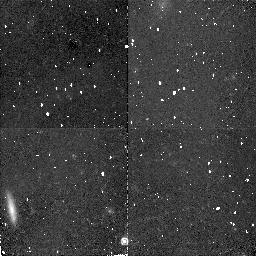
Target: URSA-MINOR. Instrument: NICMOS/NIC2. Filter: F160W. Exposure: 34 min. Observation ID: n48855010

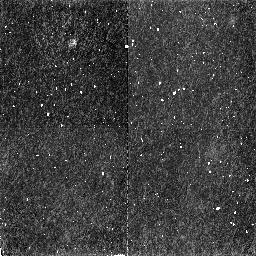
Target: URSA-MINOR-OFF. Instrument: NICMOS/NIC2. Filter: F160W. Exposure: 34 min. Observation ID: n48817010

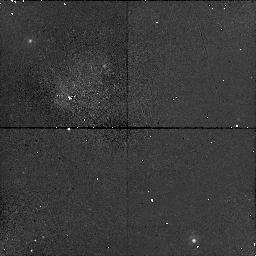
Target: URSA-MINOR. Instrument: NICMOS/NIC1. Filter: F140W. Exposure: 17 min. Observation ID: n48806020

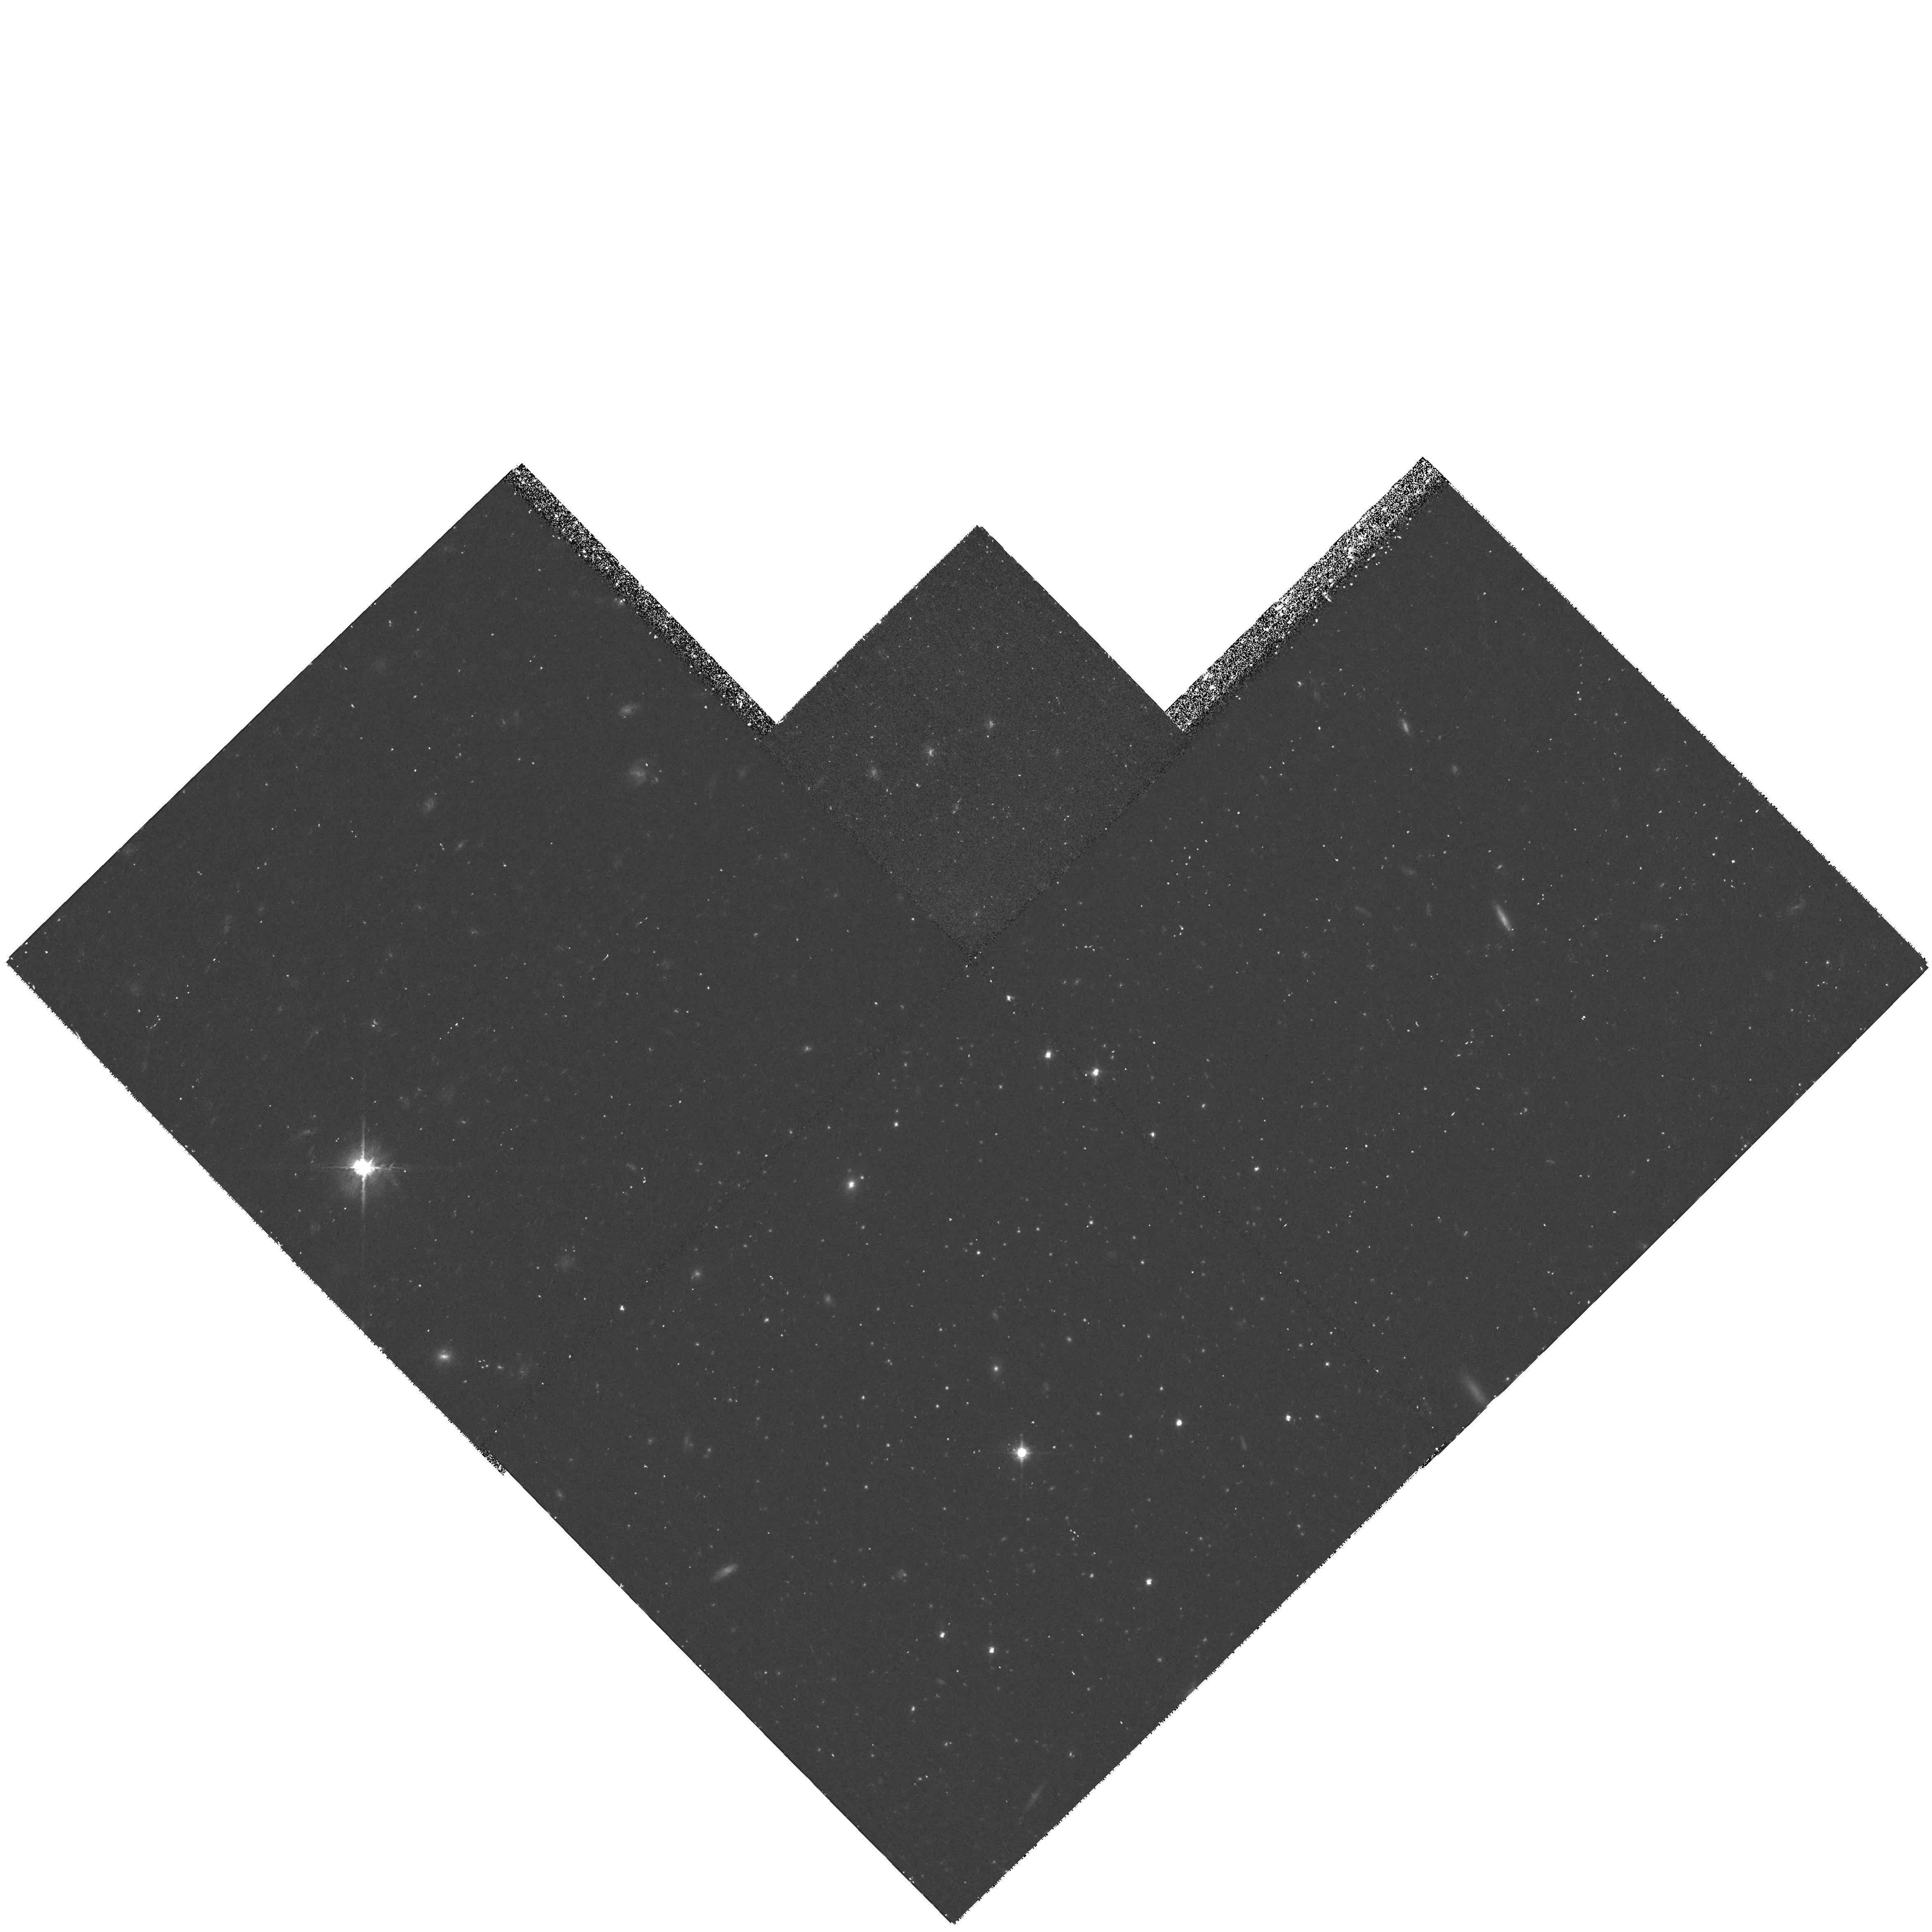
Target: URSA-MINOR. Instrument: WFPC2/PC. Filter: F814W. Exposure: 40 min. Observation ID: hst_7419_55_wfpc2_pc_f814w_u48855

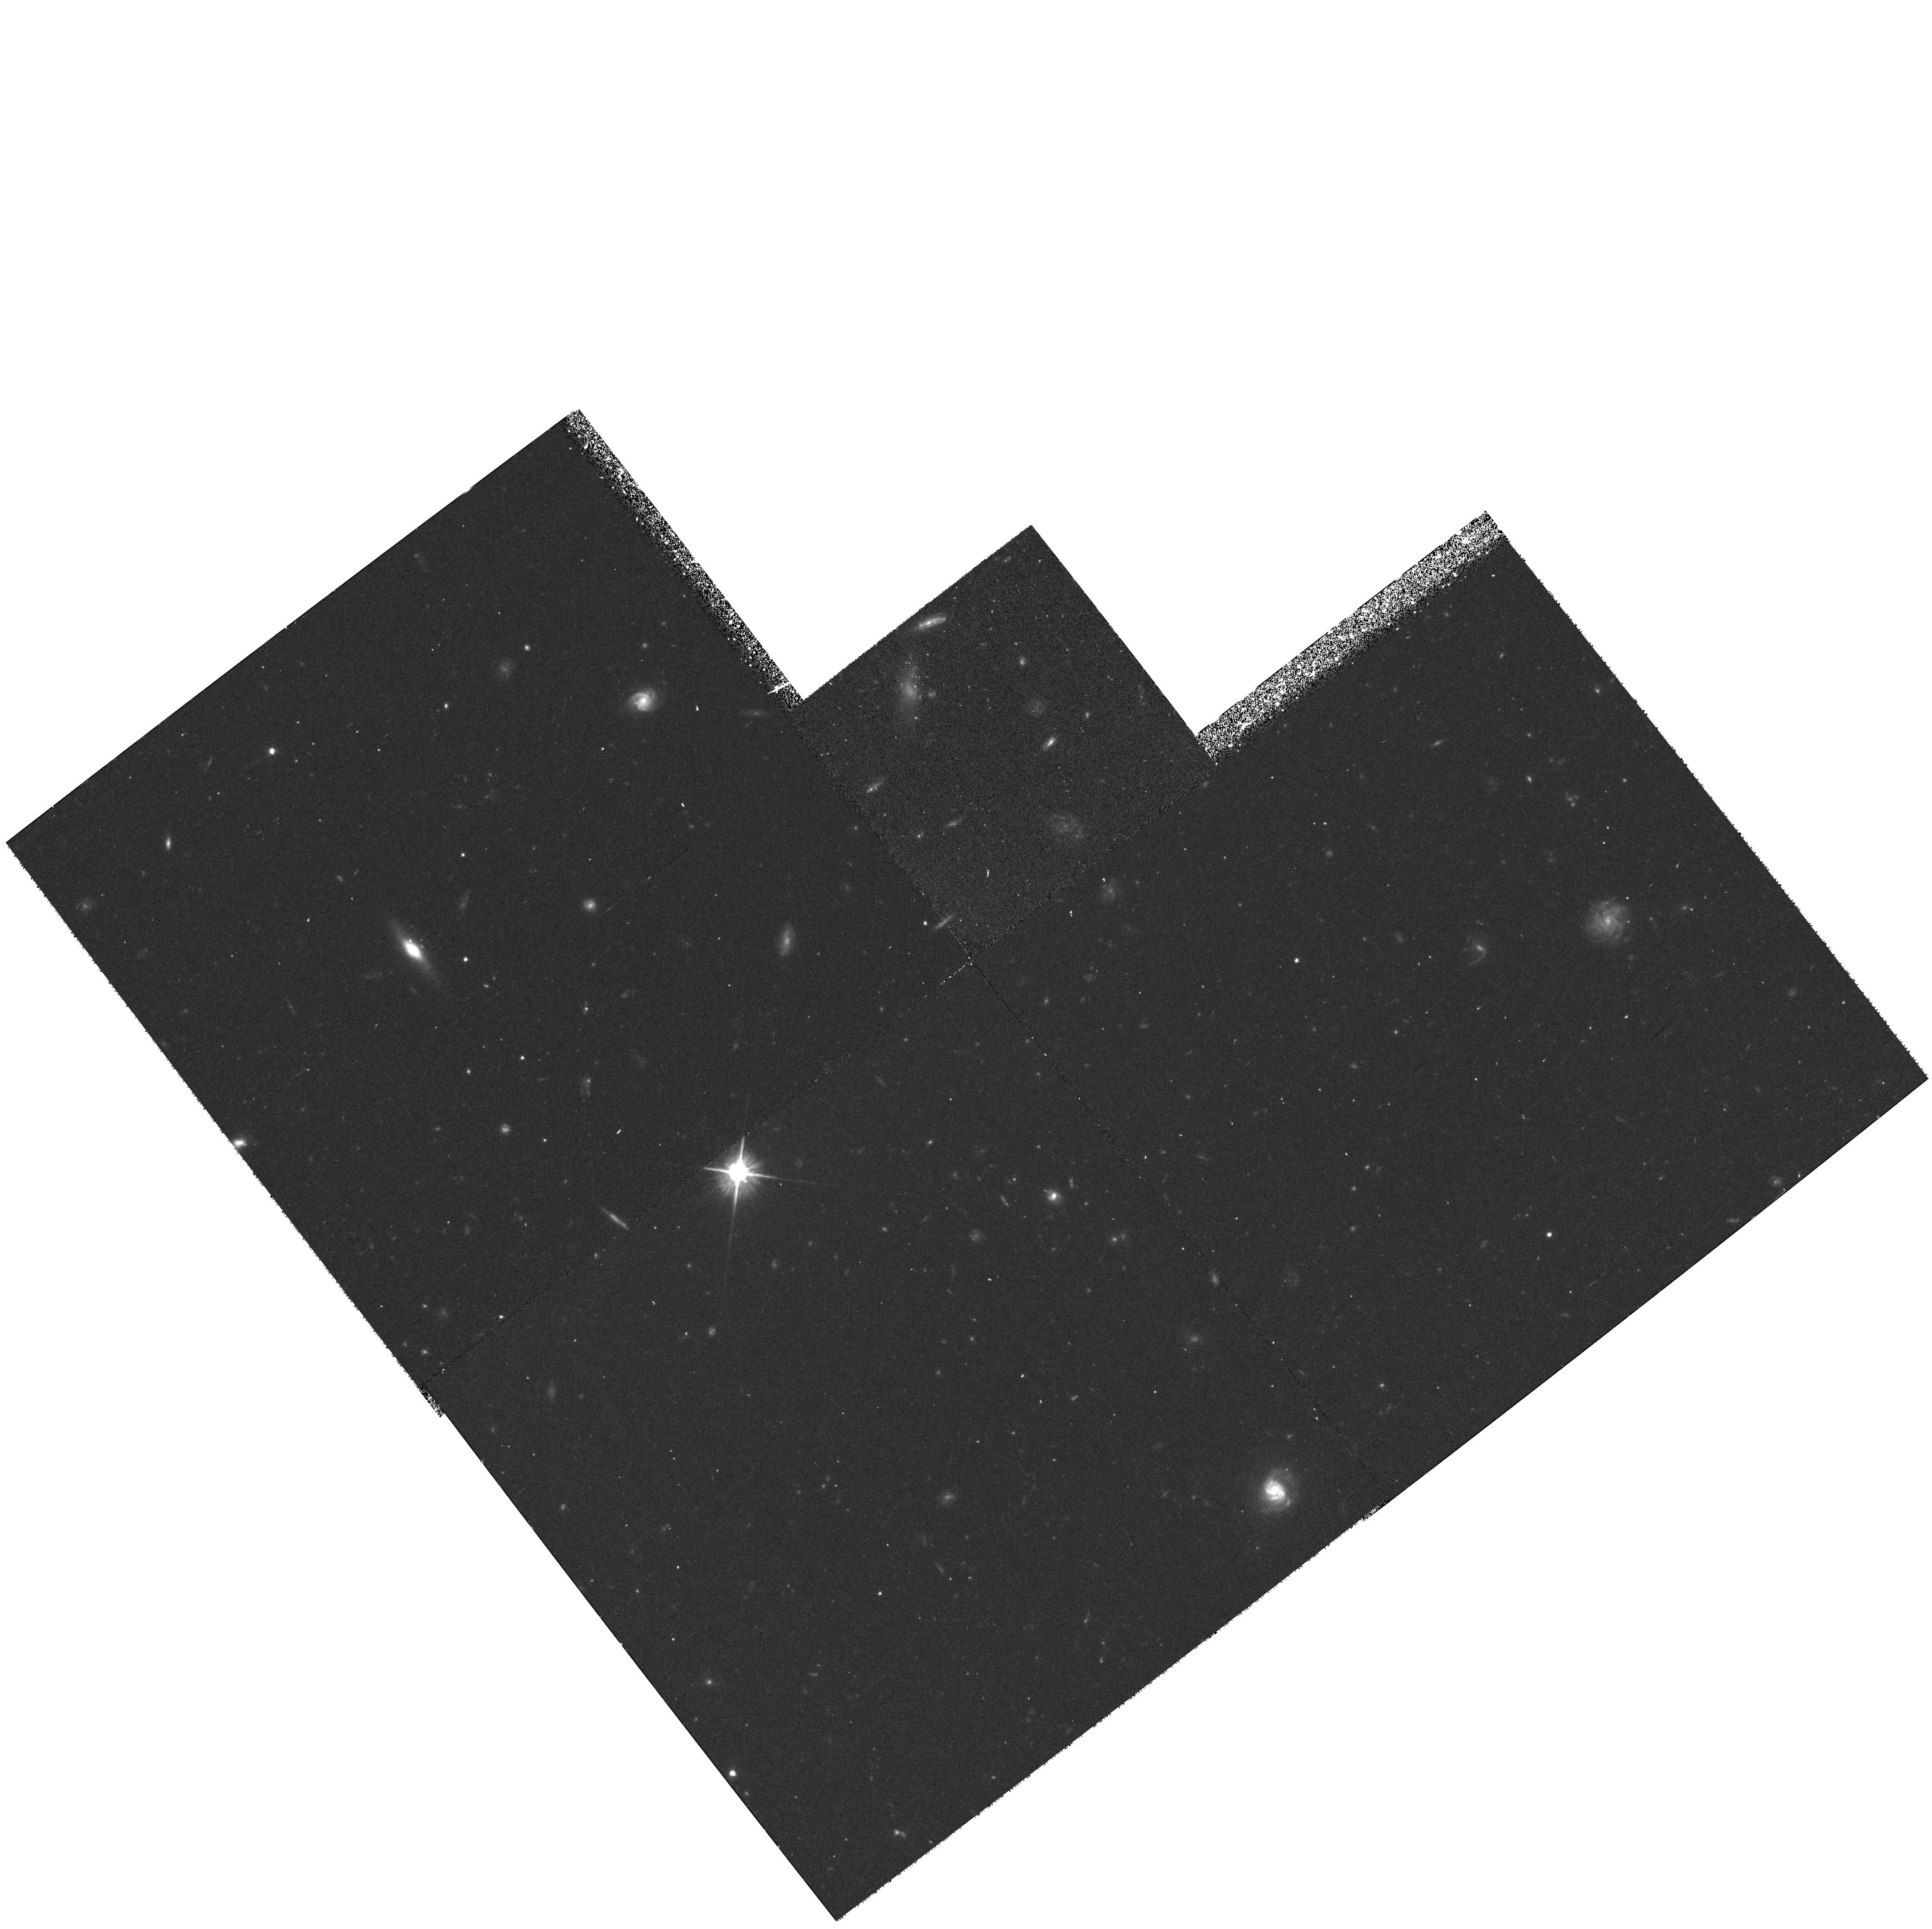
Target: URSA-MINOR-OFF. Instrument: WFPC2/PC. Filter: F606W. Exposure: 40 min. Observation ID: hst_7419_11_wfpc2_pc_f606w_u48811

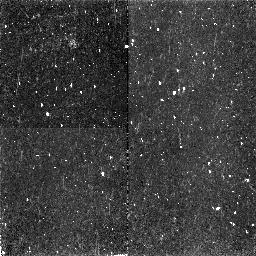
Target: URSA-MINOR. Instrument: NICMOS/NIC2. Filter: F160W. Exposure: 34 min. Observation ID: n48854010

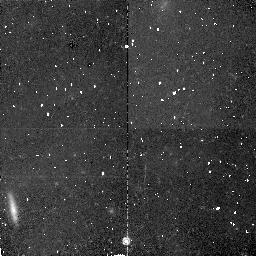
Target: URSA-MINOR. Instrument: NICMOS/NIC2. Filter: F160W. Exposure: 34 min. Observation ID: n48806010

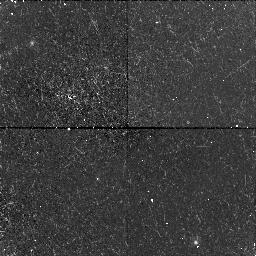
Target: URSA-MINOR. Instrument: NICMOS/NIC1. Filter: F140W. Exposure: 17 min. Observation ID: n48807020

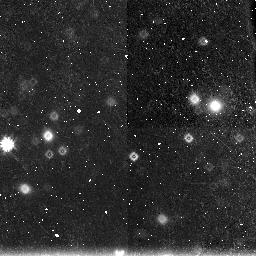
Target: URSA-MINOR. Instrument: NICMOS/NIC3. Filter: F160W. Exposure: 34 min. Observation ID: n48801030

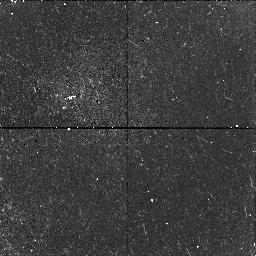
Target: URSA-MINOR-OFF. Instrument: NICMOS/NIC1. Filter: F140W. Exposure: 17 min. Observation ID: n48815020

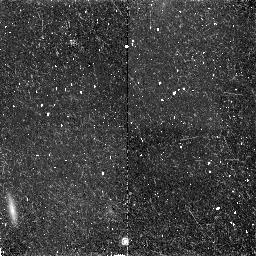
Target: URSA-MINOR. Instrument: NICMOS/NIC2. Filter: F160W. Exposure: 34 min. Observation ID: n48802010

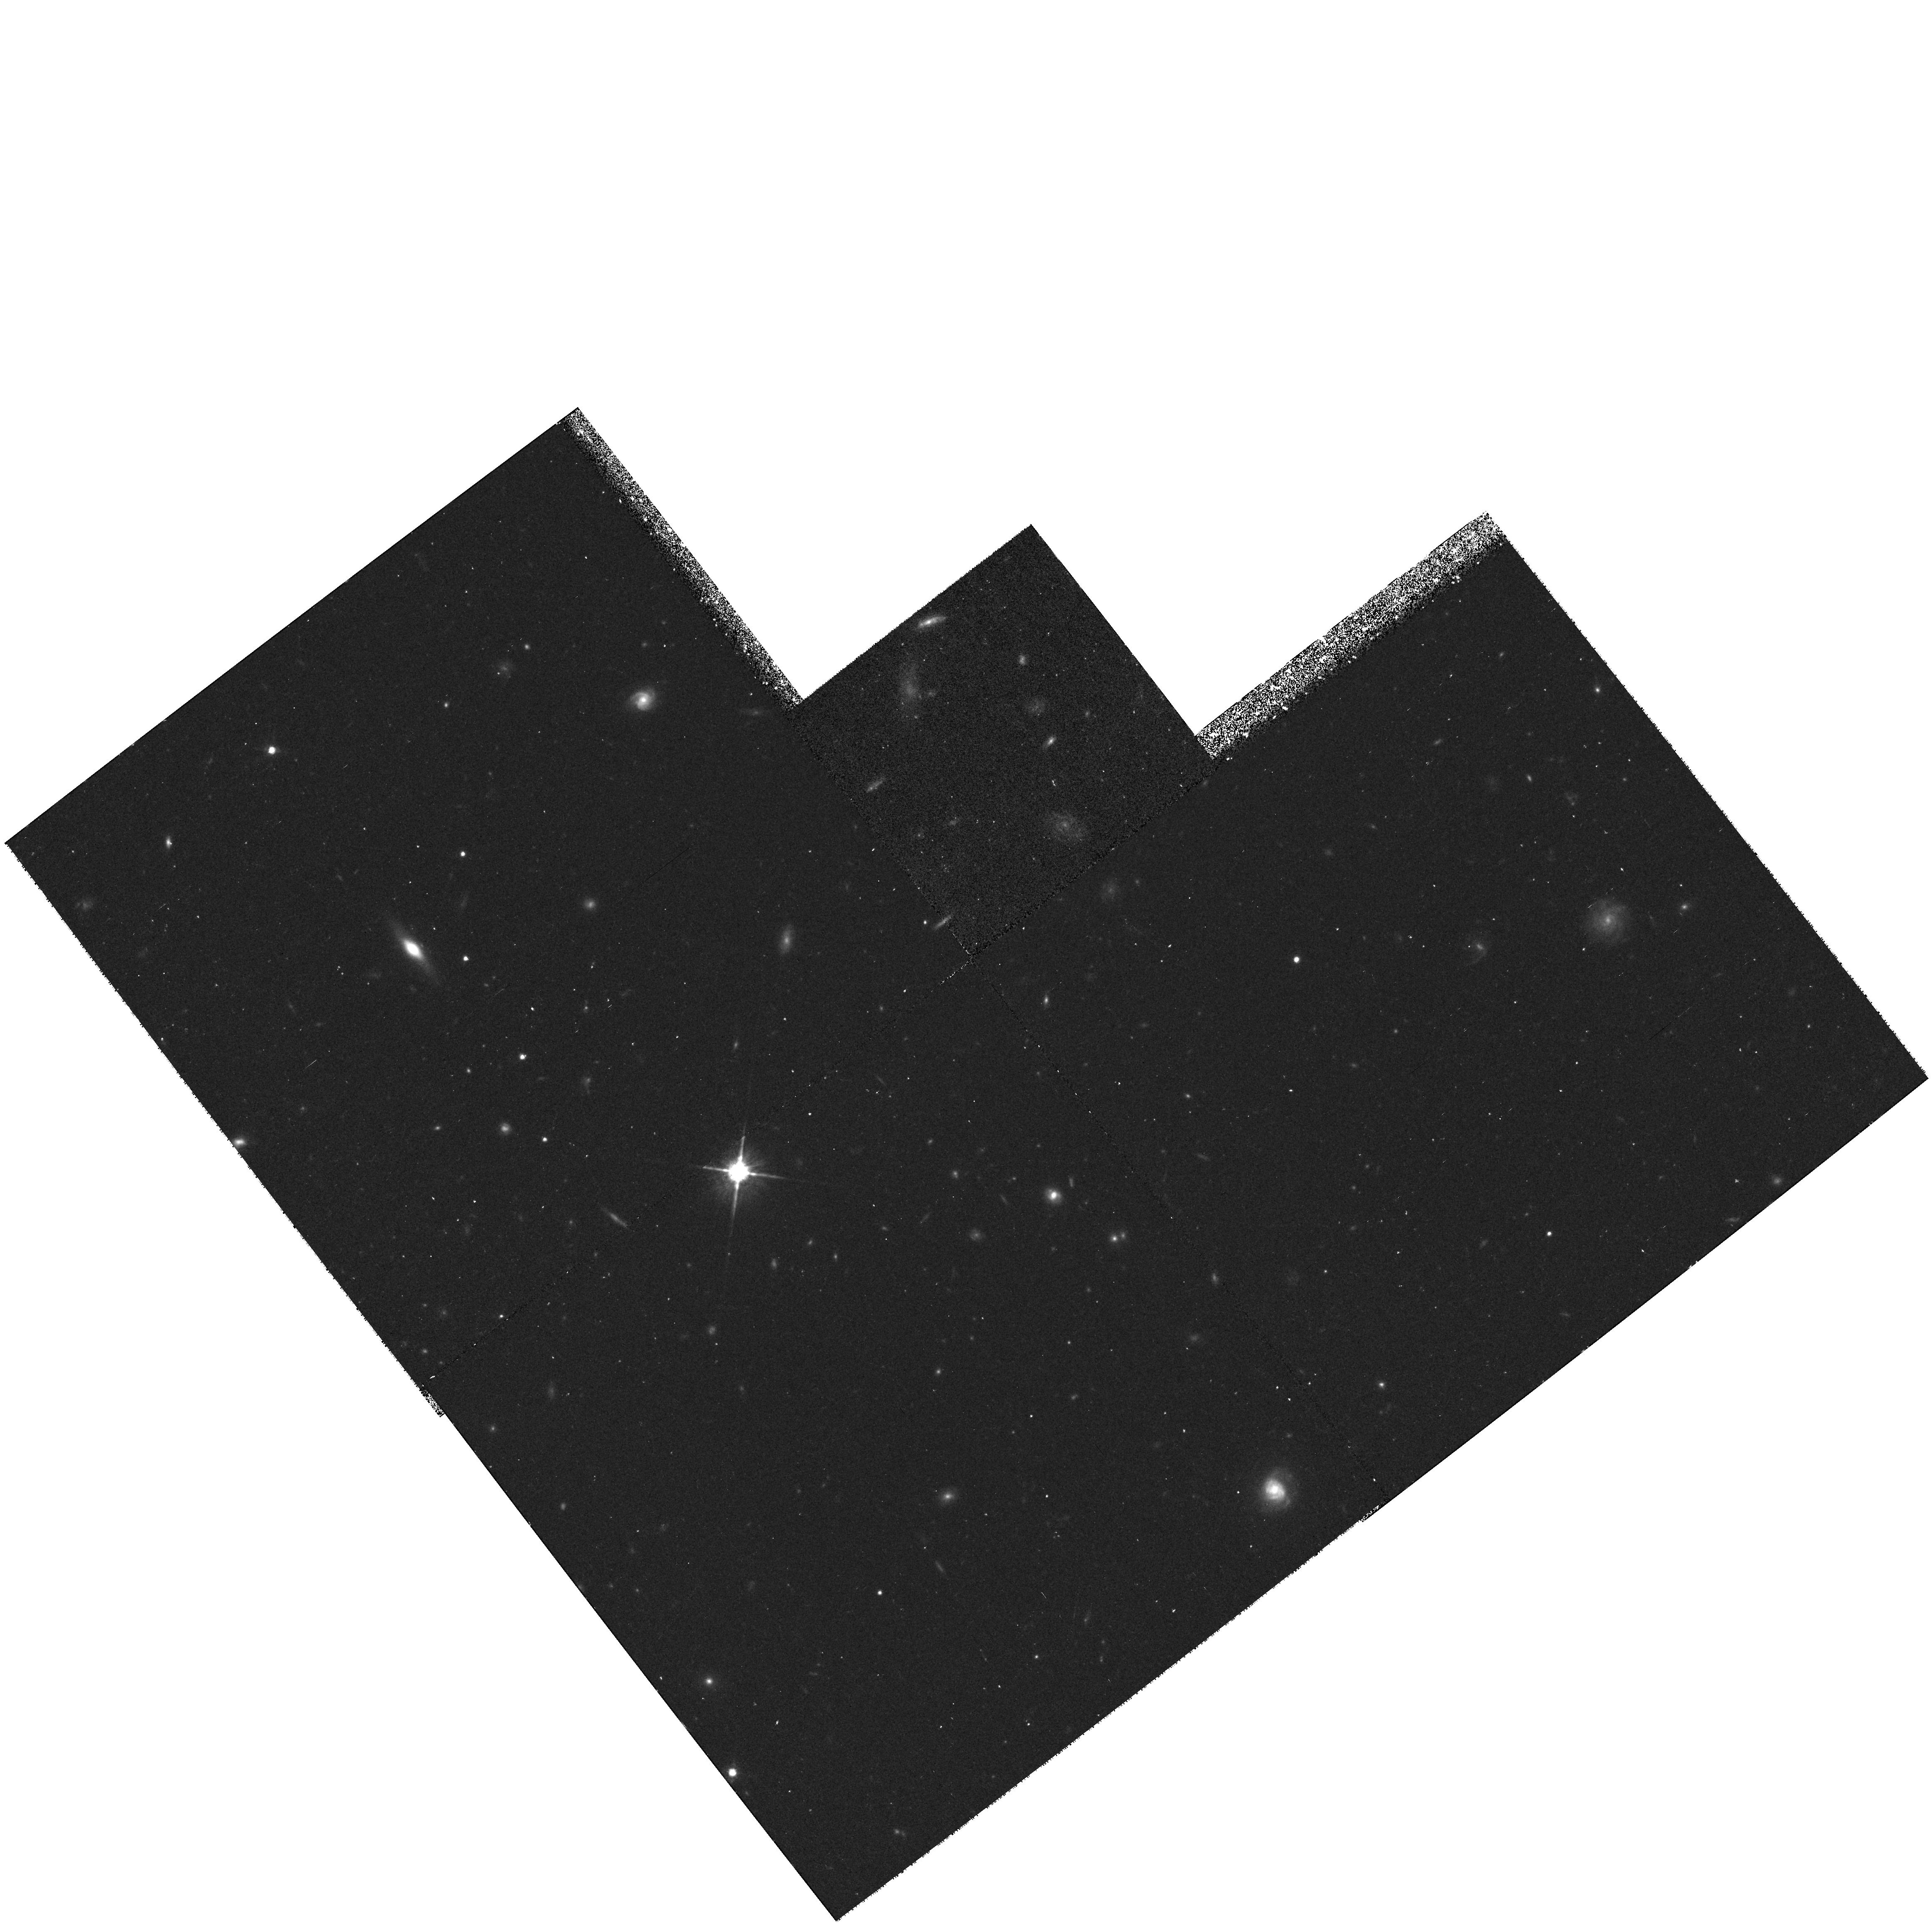
Target: URSA-MINOR-OFF. Instrument: WFPC2/PC. Filter: F814W. Exposure: 40 min. Observation ID: hst_7419_16_wfpc2_pc_f814w_u48816

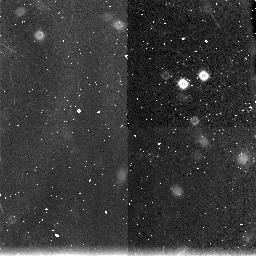
Target: URSA-MINOR-OFF. Instrument: NICMOS/NIC3. Filter: F160W. Exposure: 34 min. Observation ID: n48815030

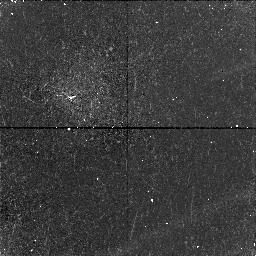
Target: URSA-MINOR. Instrument: NICMOS/NIC1. Filter: F140W. Exposure: 17 min. Observation ID: n48854020

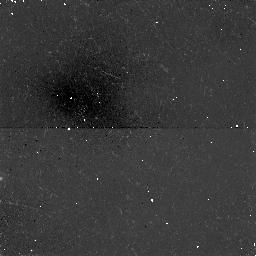
Target: URSA-MINOR-OFF. Instrument: NICMOS/NIC1. Filter: F140W. Exposure: 34 min. Observation ID: n48810020

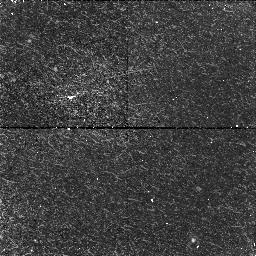
Target: URSA-MINOR. Instrument: NICMOS/NIC1. Filter: F140W. Exposure: 17 min. Observation ID: n48804020

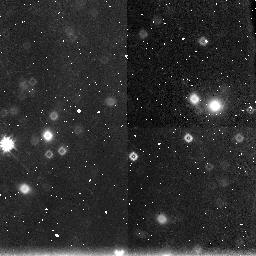
Target: URSA-MINOR. Instrument: NICMOS/NIC3. Filter: F160W. Exposure: 34 min. Observation ID: n48803030

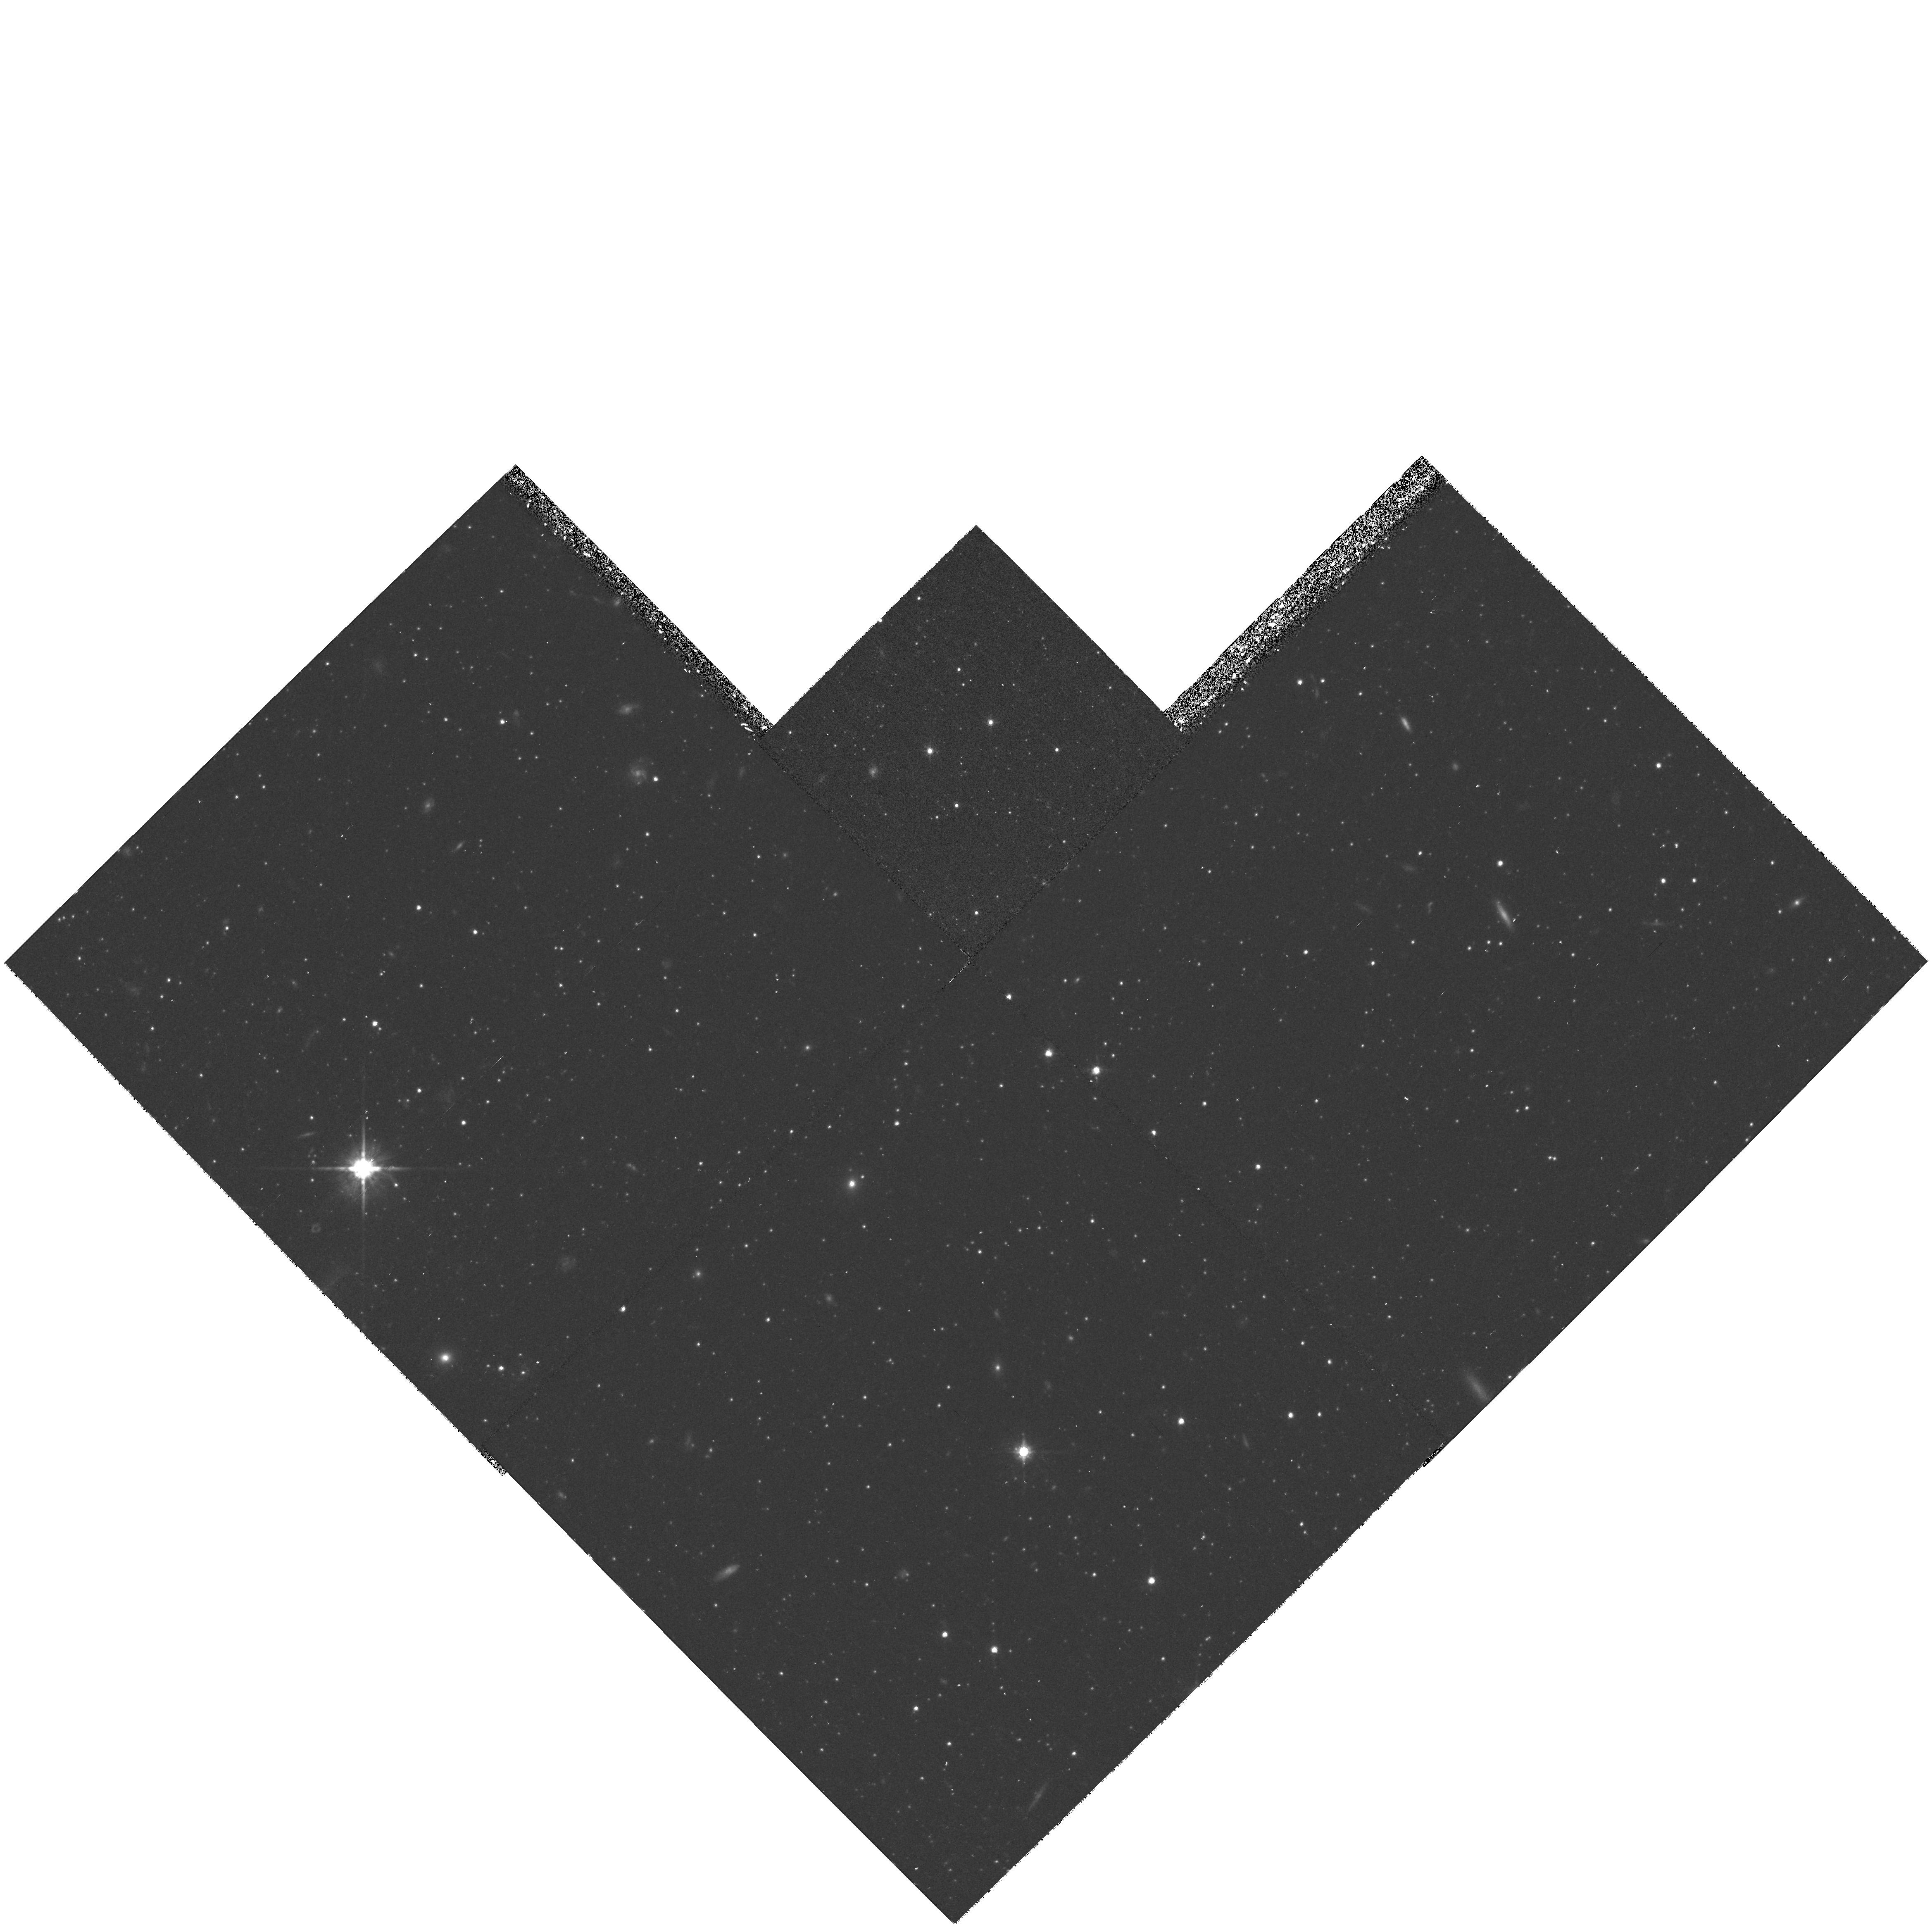
Target: URSA-MINOR. Instrument: WFPC2/PC. Filter: F814W. Exposure: 43 min. Observation ID: hst_7419_18_wfpc2_pc_f814w_u48818

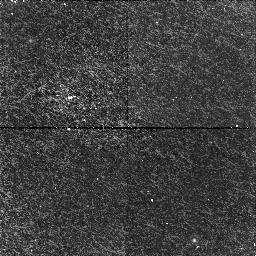
Target: URSA-MINOR. Instrument: NICMOS/NIC1. Filter: F140W. Exposure: 17 min. Observation ID: n48808020

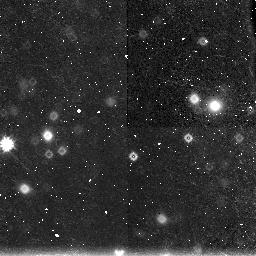
Target: URSA-MINOR. Instrument: NICMOS/NIC3. Filter: F160W. Exposure: 34 min. Observation ID: n48804030

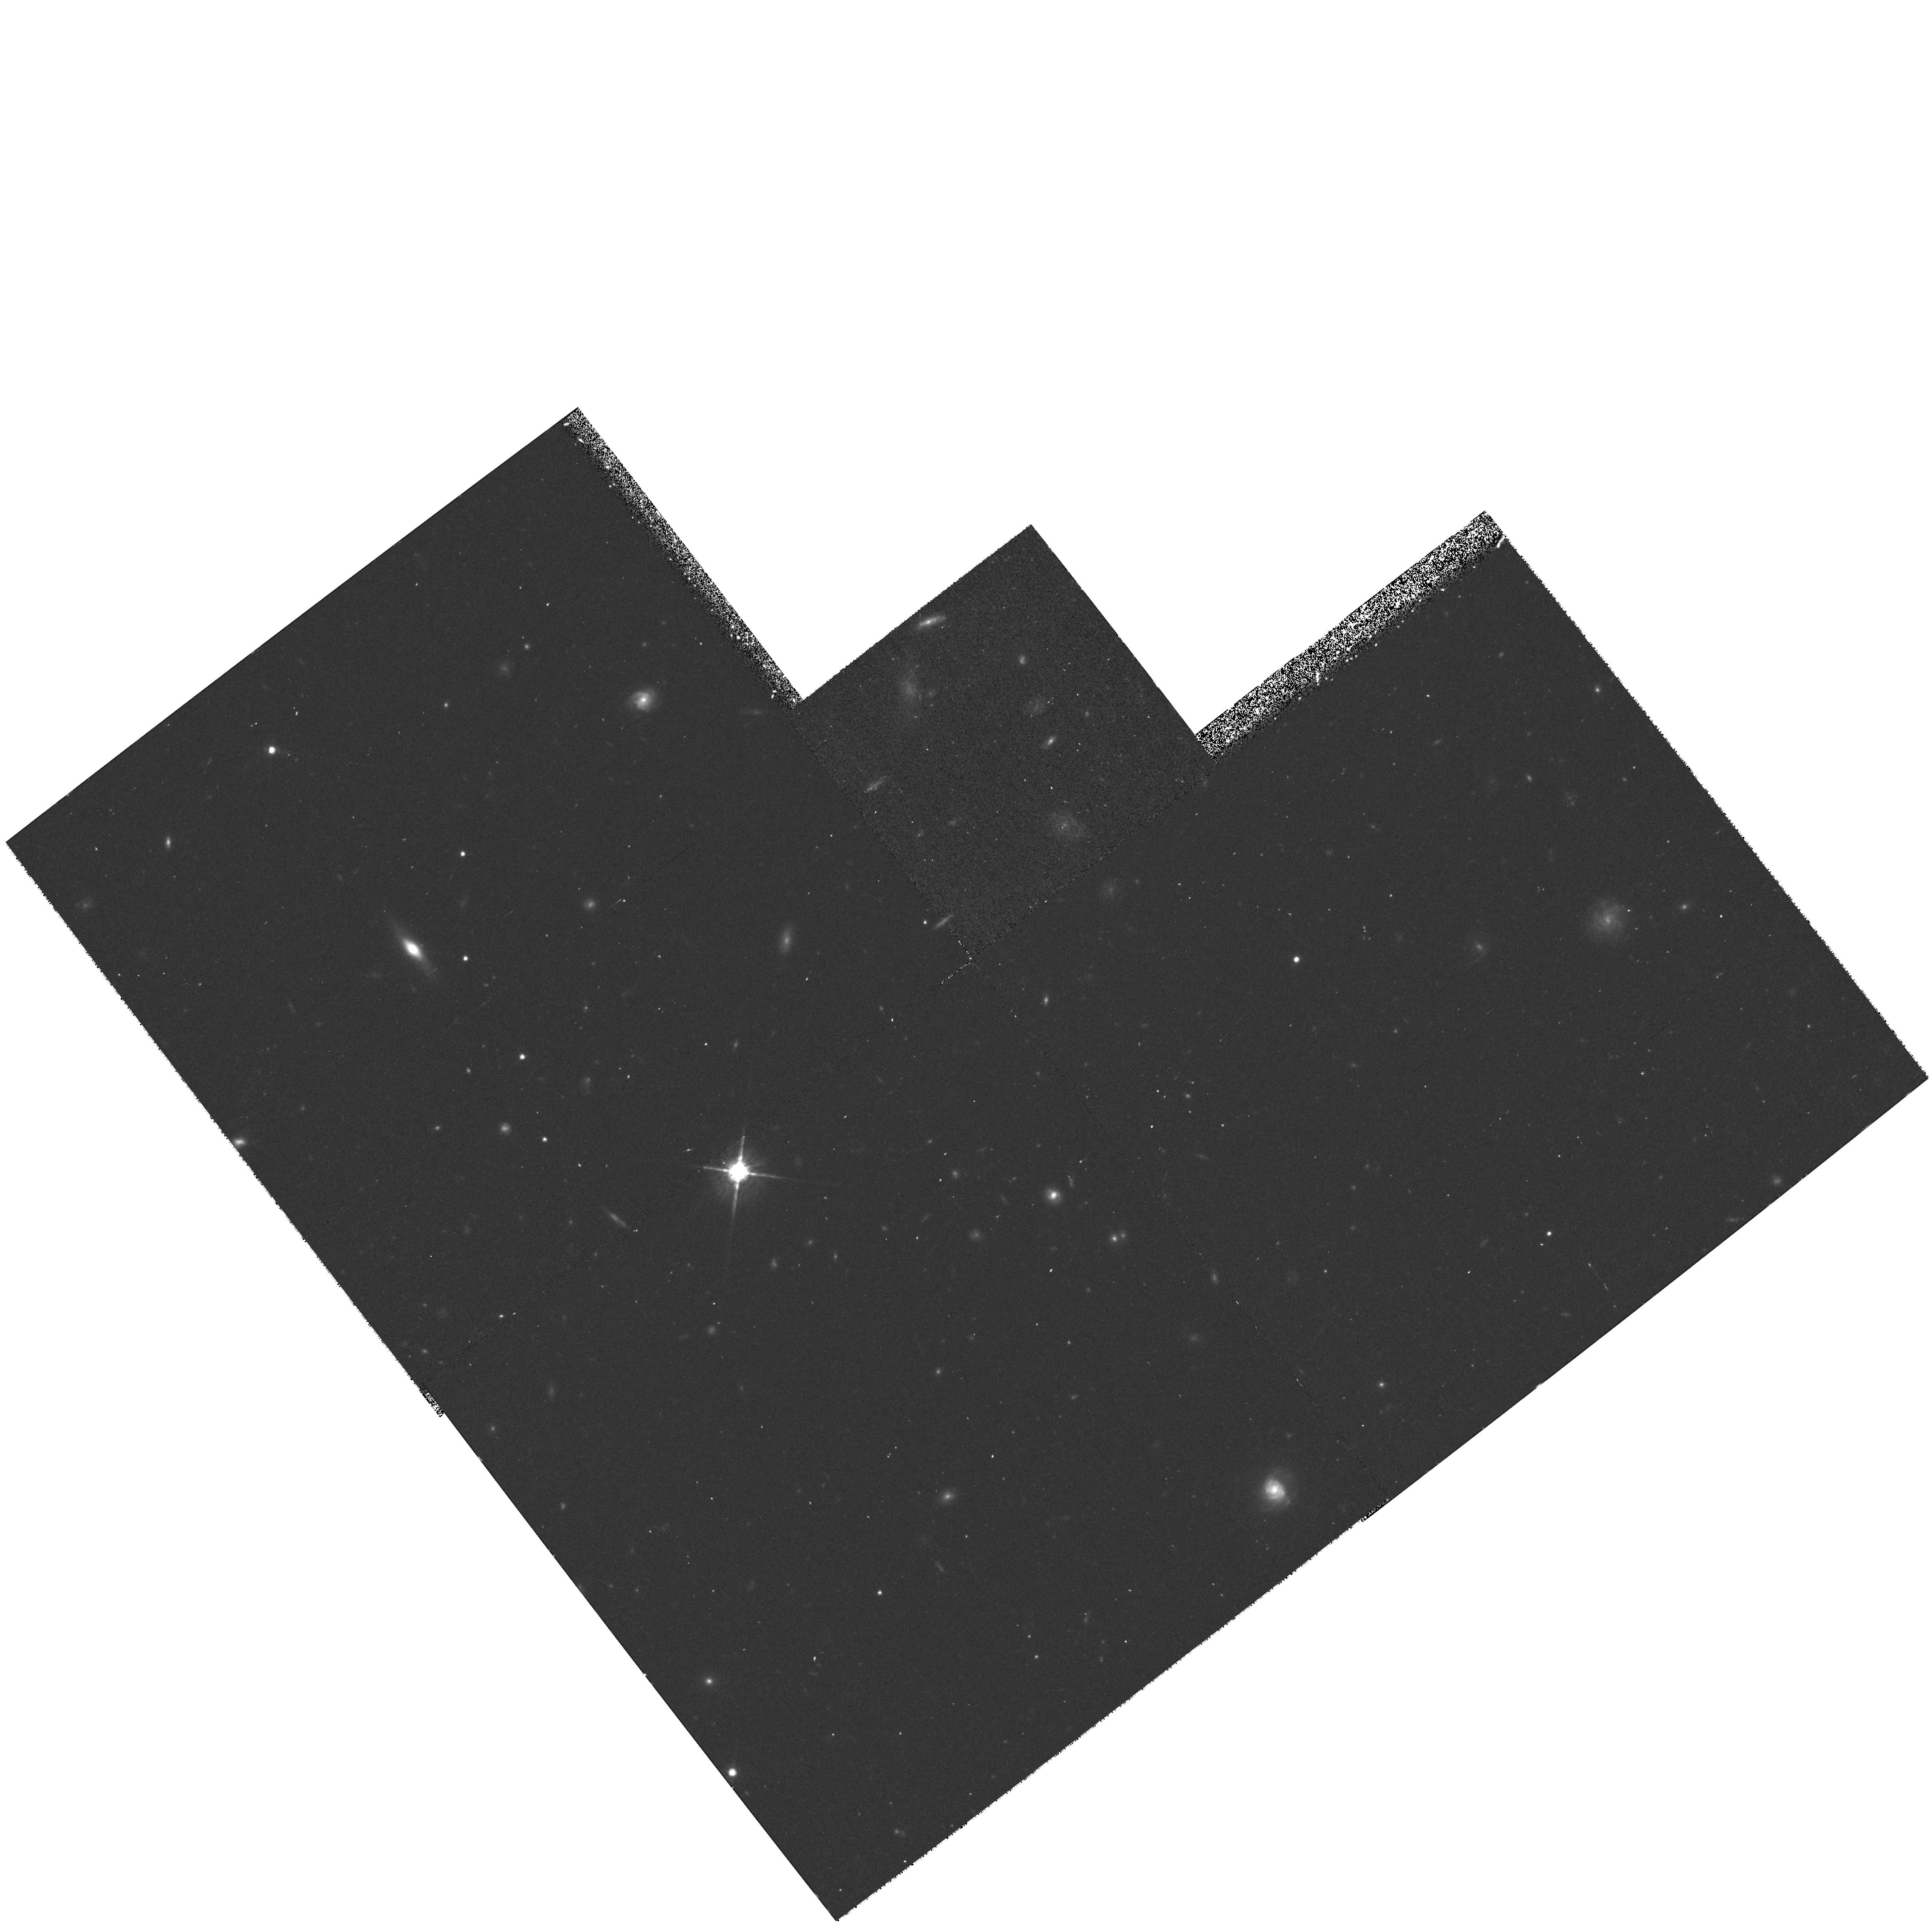
Target: URSA-MINOR-OFF. Instrument: WFPC2/PC. Filter: F814W. Exposure: 40 min. Observation ID: hst_7419_17_wfpc2_pc_f814w_u48817

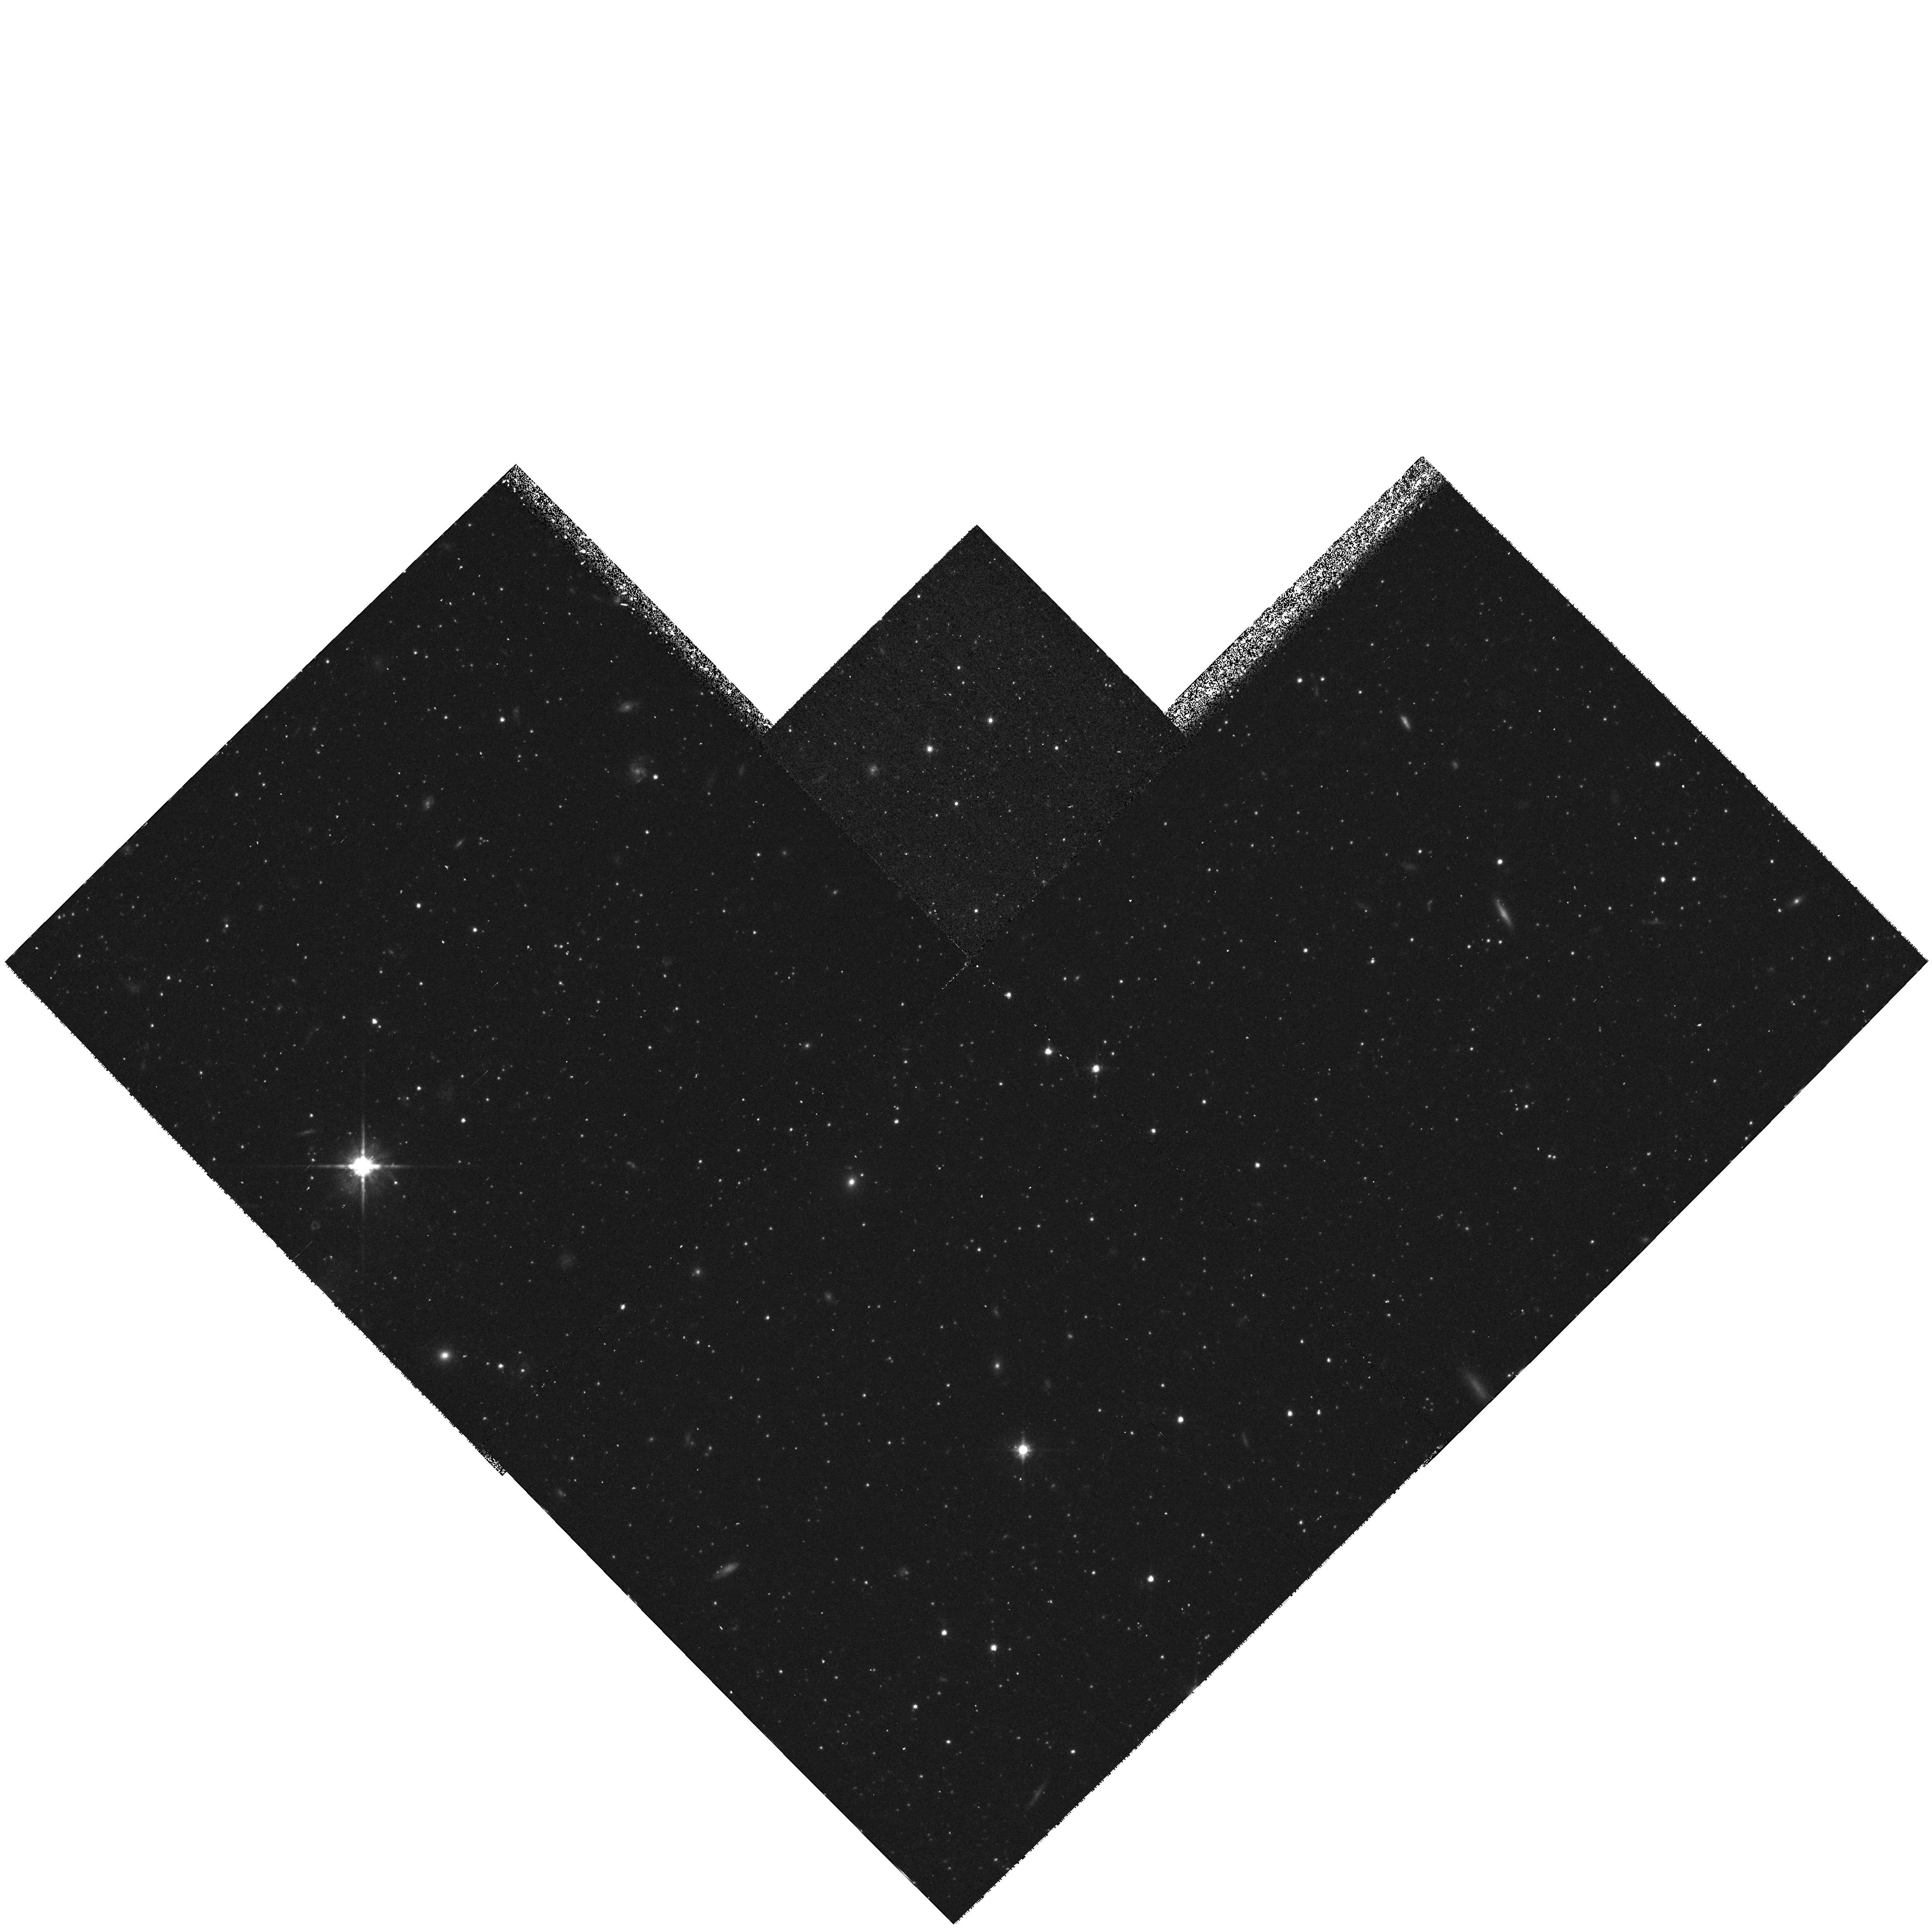
Target: URSA-MINOR. Instrument: WFPC2/PC. Filter: F814W. Exposure: 40 min. Observation ID: hst_7419_06_wfpc2_pc_f814w_u48806

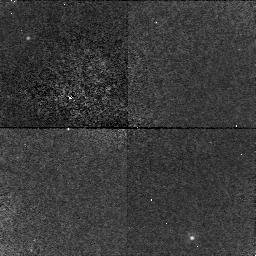
Target: URSA-MINOR. Instrument: NICMOS/NIC1. Filter: F140W. Exposure: 17 min. Observation ID: n48853020

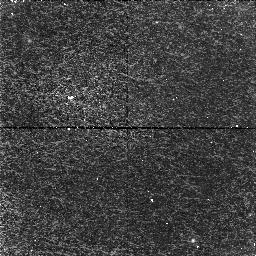
Target: URSA-MINOR. Instrument: NICMOS/NIC1. Filter: F140W. Exposure: 17 min. Observation ID: n48805020

The Low Mass Stellar Luminosity Function in Dwarf Spheroidal Galaxies (PI: Wyse, Rosemary F.)

The dSph satellite galaxies of the Milky Way provide the nearest, and best studied, examples of dark-matter dominated systems. They have stellar velocity dispersions well in excess of those consistent with their mass being predominantly in a stellar mass function at all like that of the solar neighborhood, or of the Galactic globular clusters. They are also sufficiently close that the new HST instruments can see directly very low mass stars in these galaxies. We propose deep imaging studies of the Ursa Minor dSph galaxy, to provide a direct test of the possibility that the stellar mass function is a function of environment, and that low mass luminous stars are relevant to an understanding of dark matter.